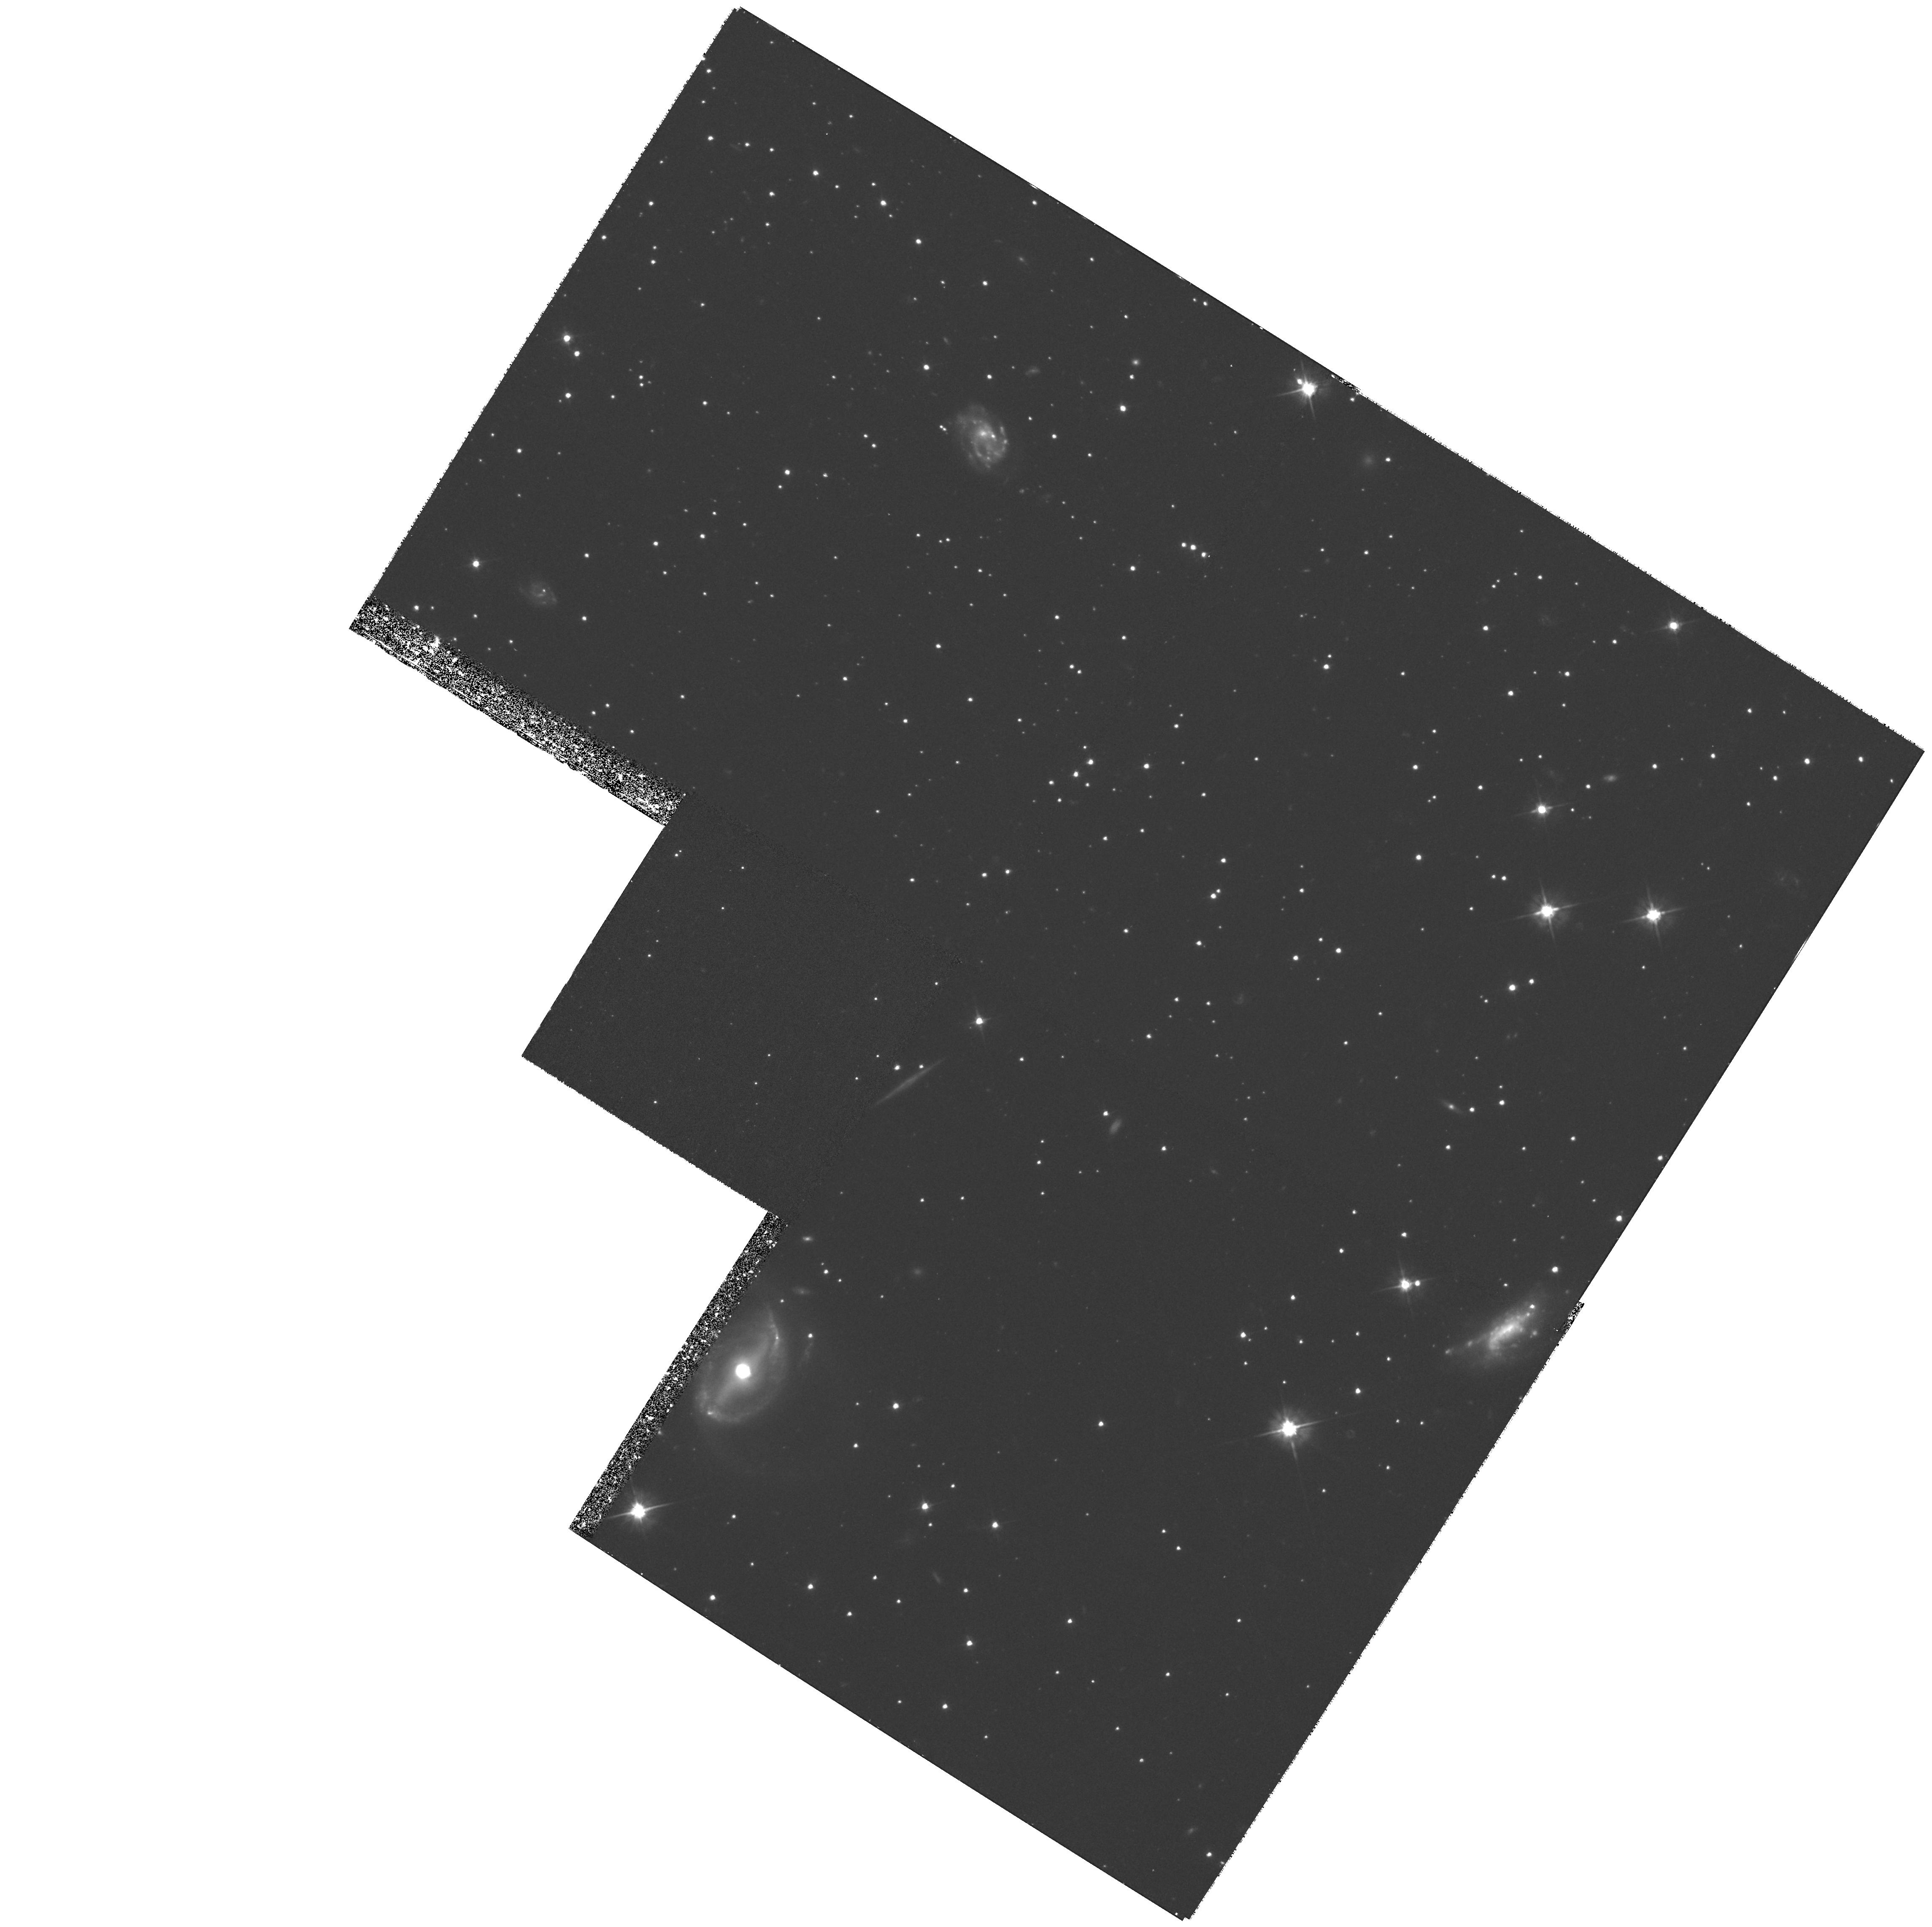
Target: PALOMAR5-OFFCENTER
Instrument: WFPC2/PC
Filter: F555W
Exposure: 1.4 h
Observation ID: hst_6788_02_wfpc2_pc_f555w_u4zl02

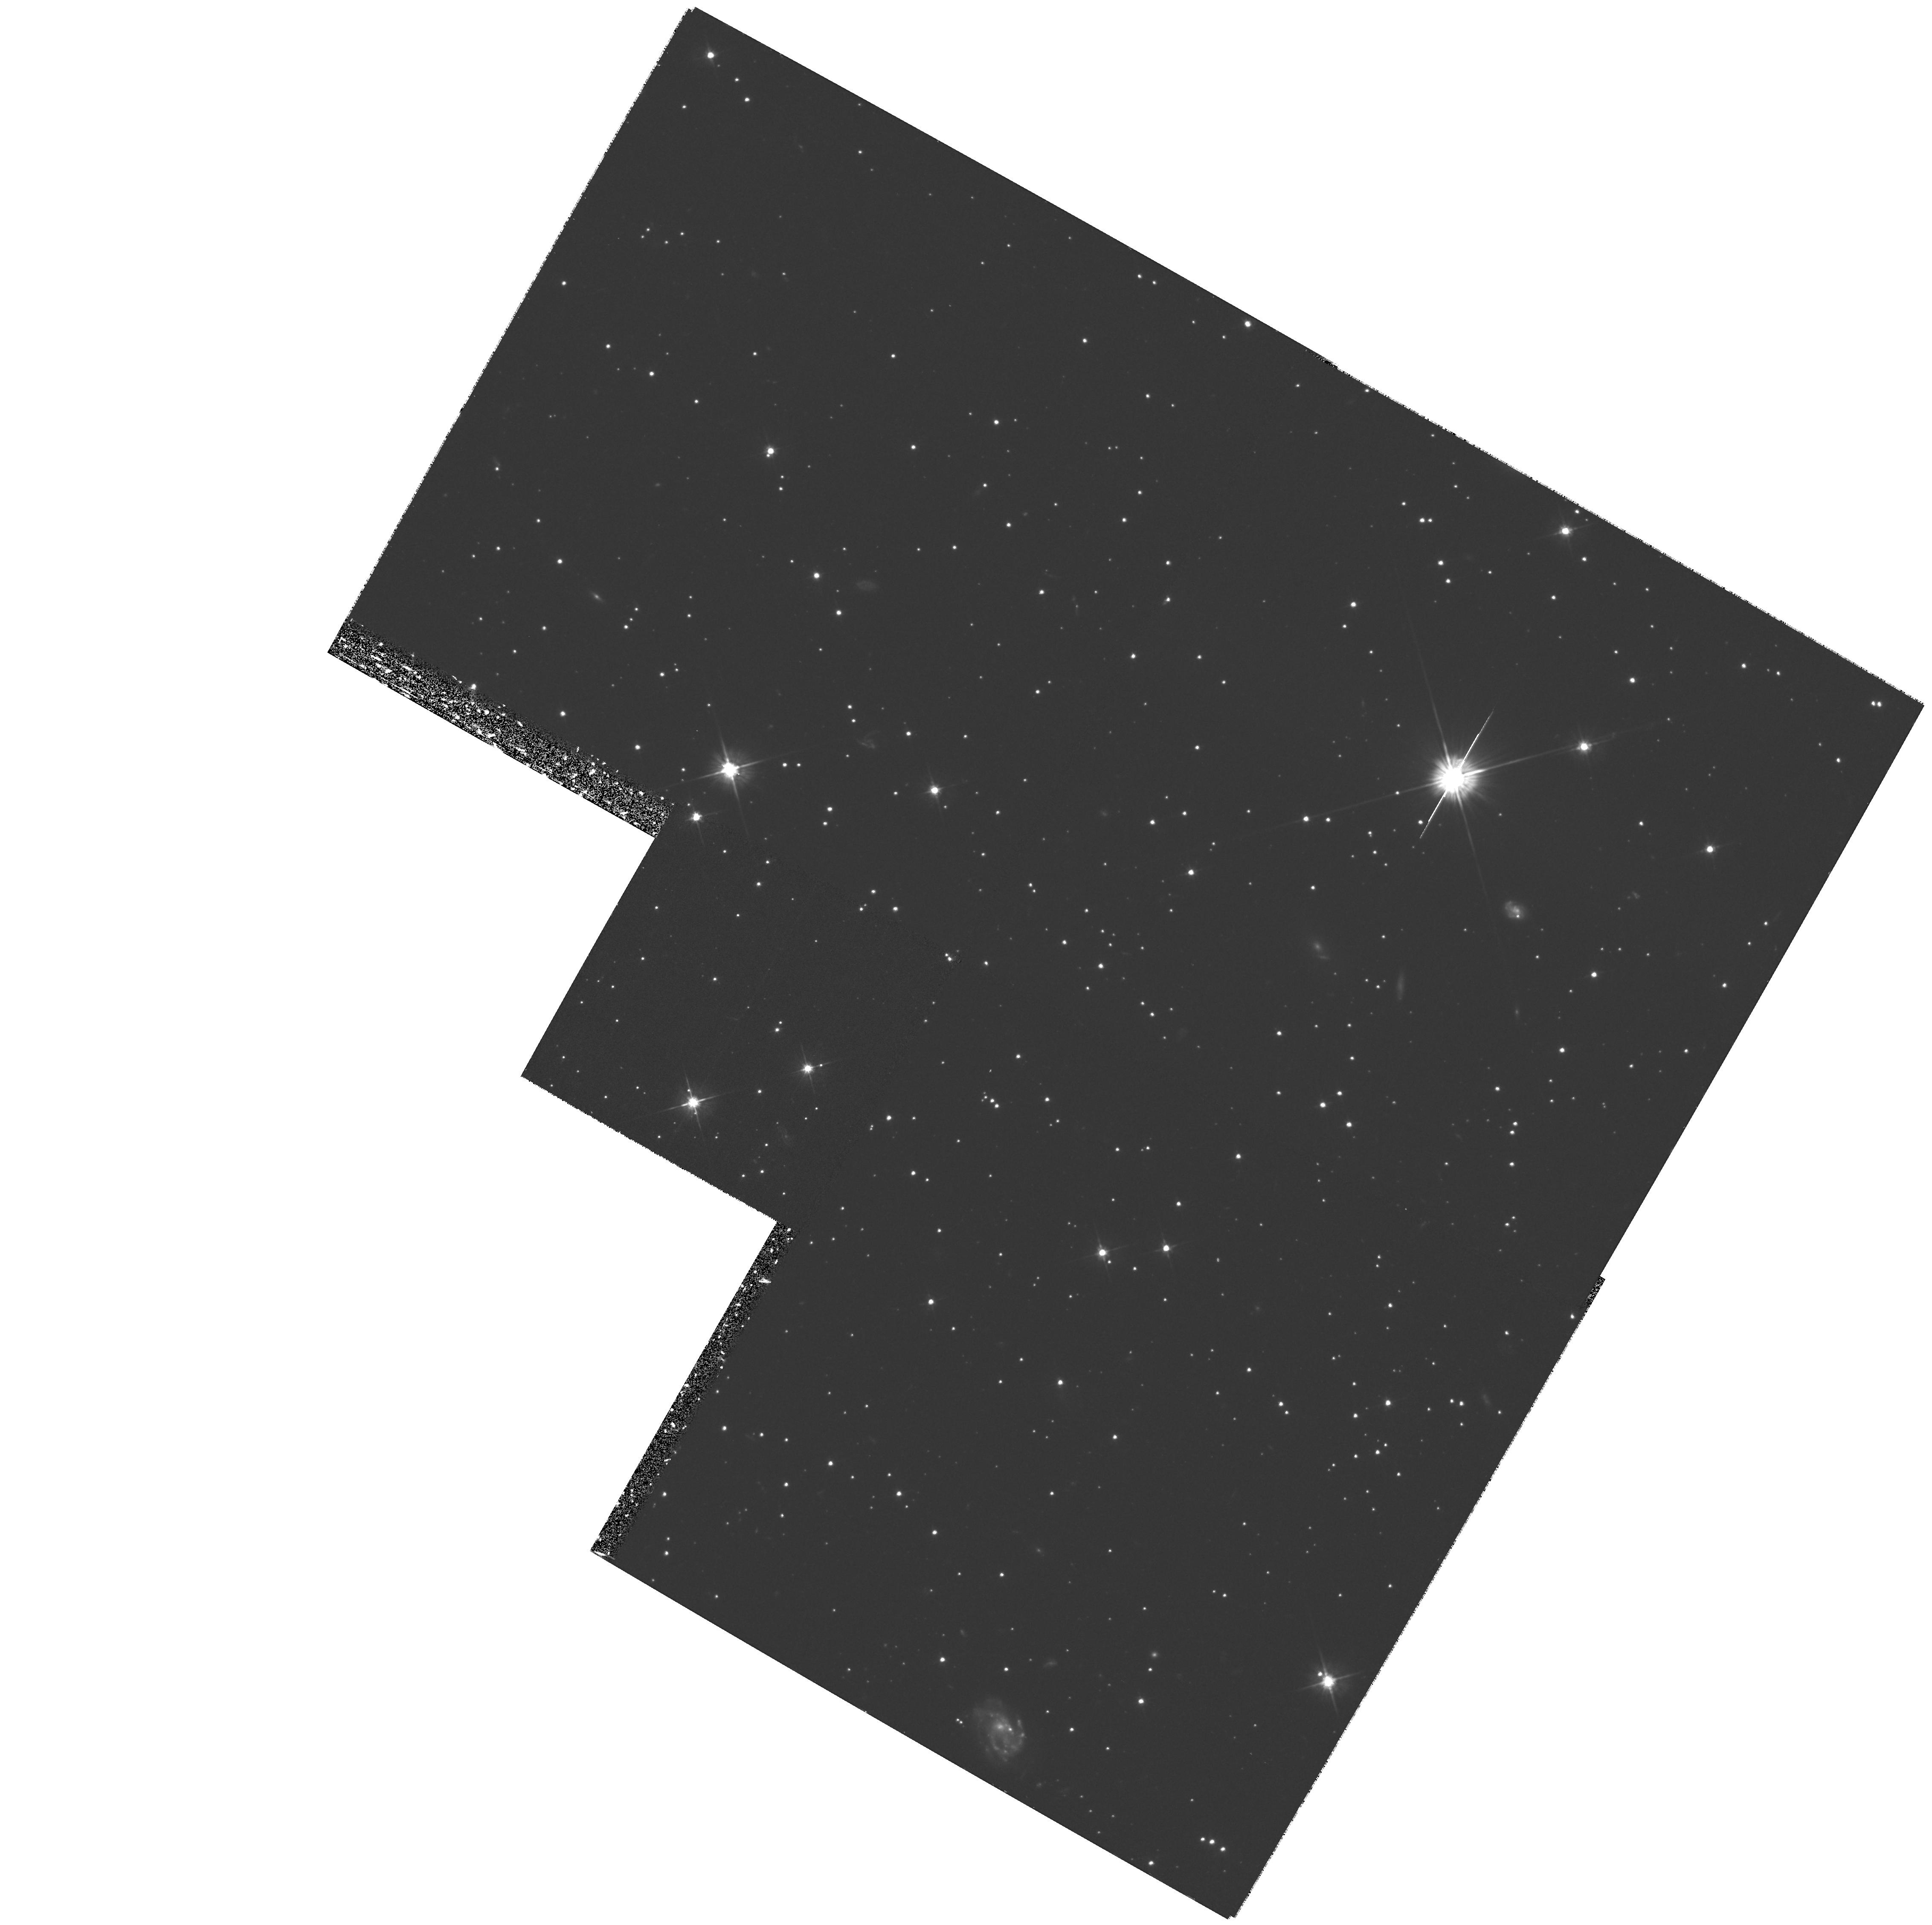
Target: PALOMAR5
Instrument: WFPC2/PC
Filter: F555W
Exposure: 1.4 h
Observation ID: hst_6788_01_wfpc2_pc_f555w_u4zl01

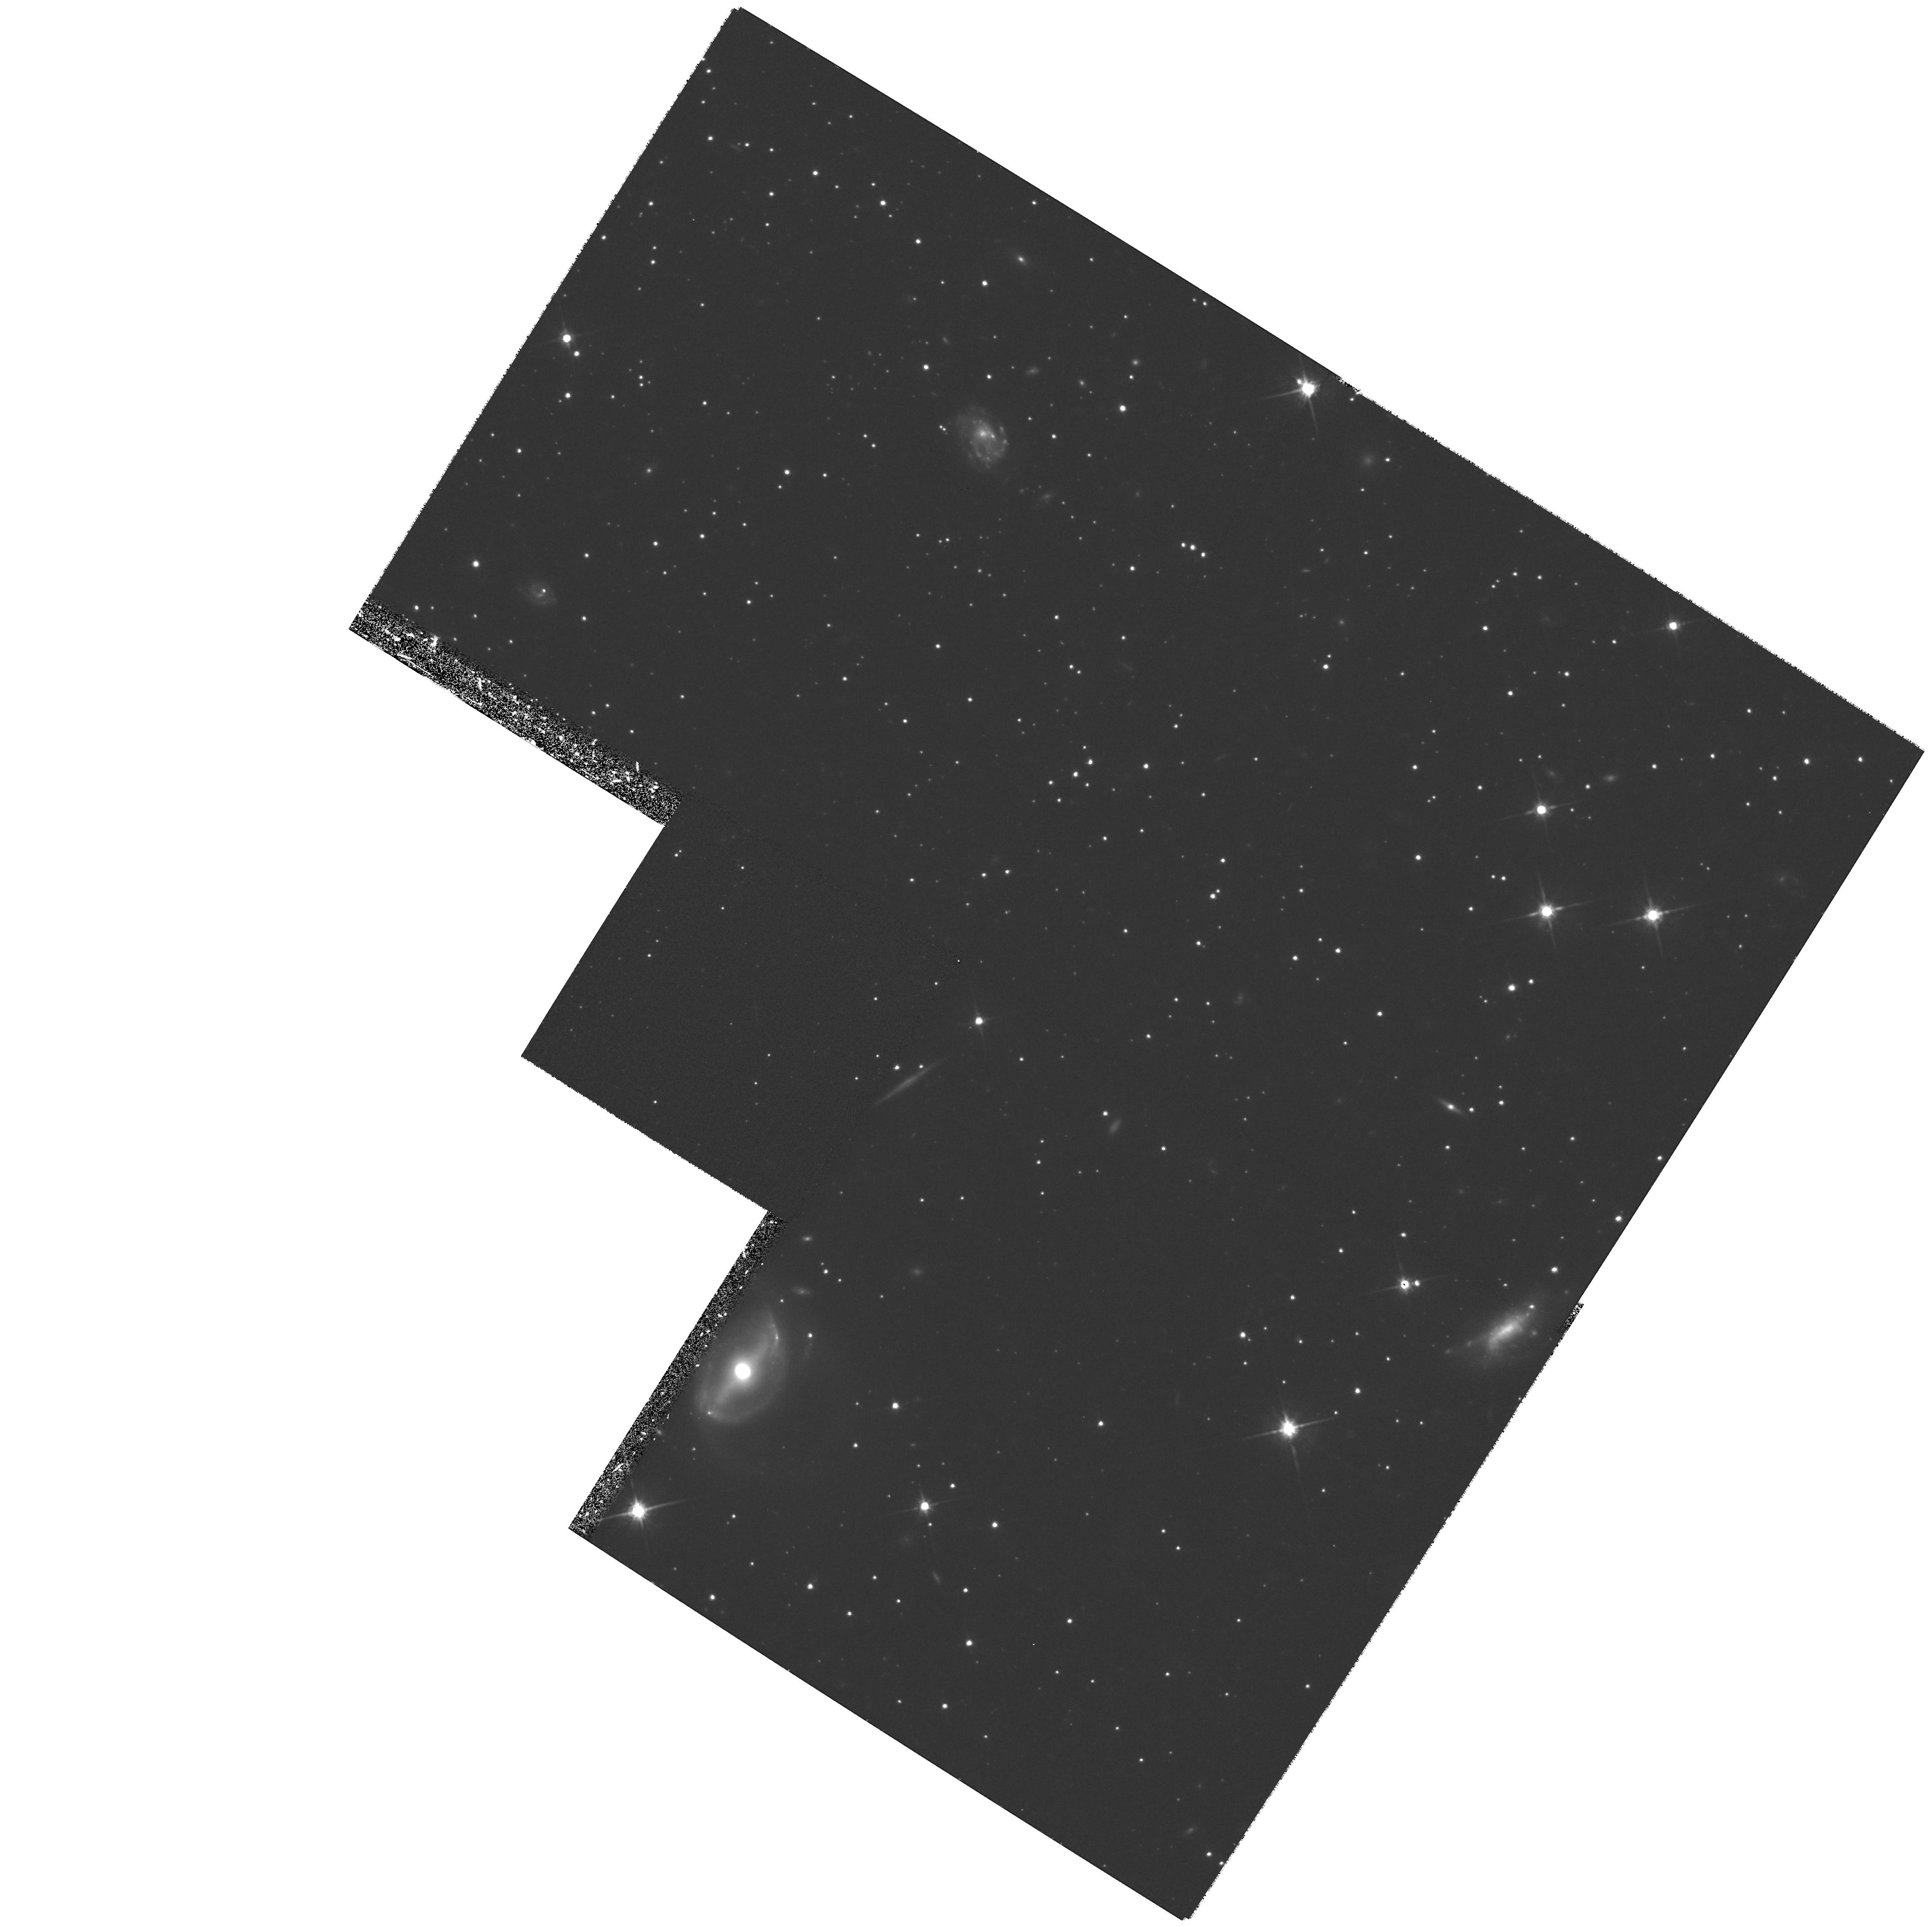
Target: PALOMAR5-OFFCENTER
Instrument: WFPC2/PC
Filter: F814W
Exposure: 1.4 h
Observation ID: hst_6788_02_wfpc2_pc_f814w_u4zl02

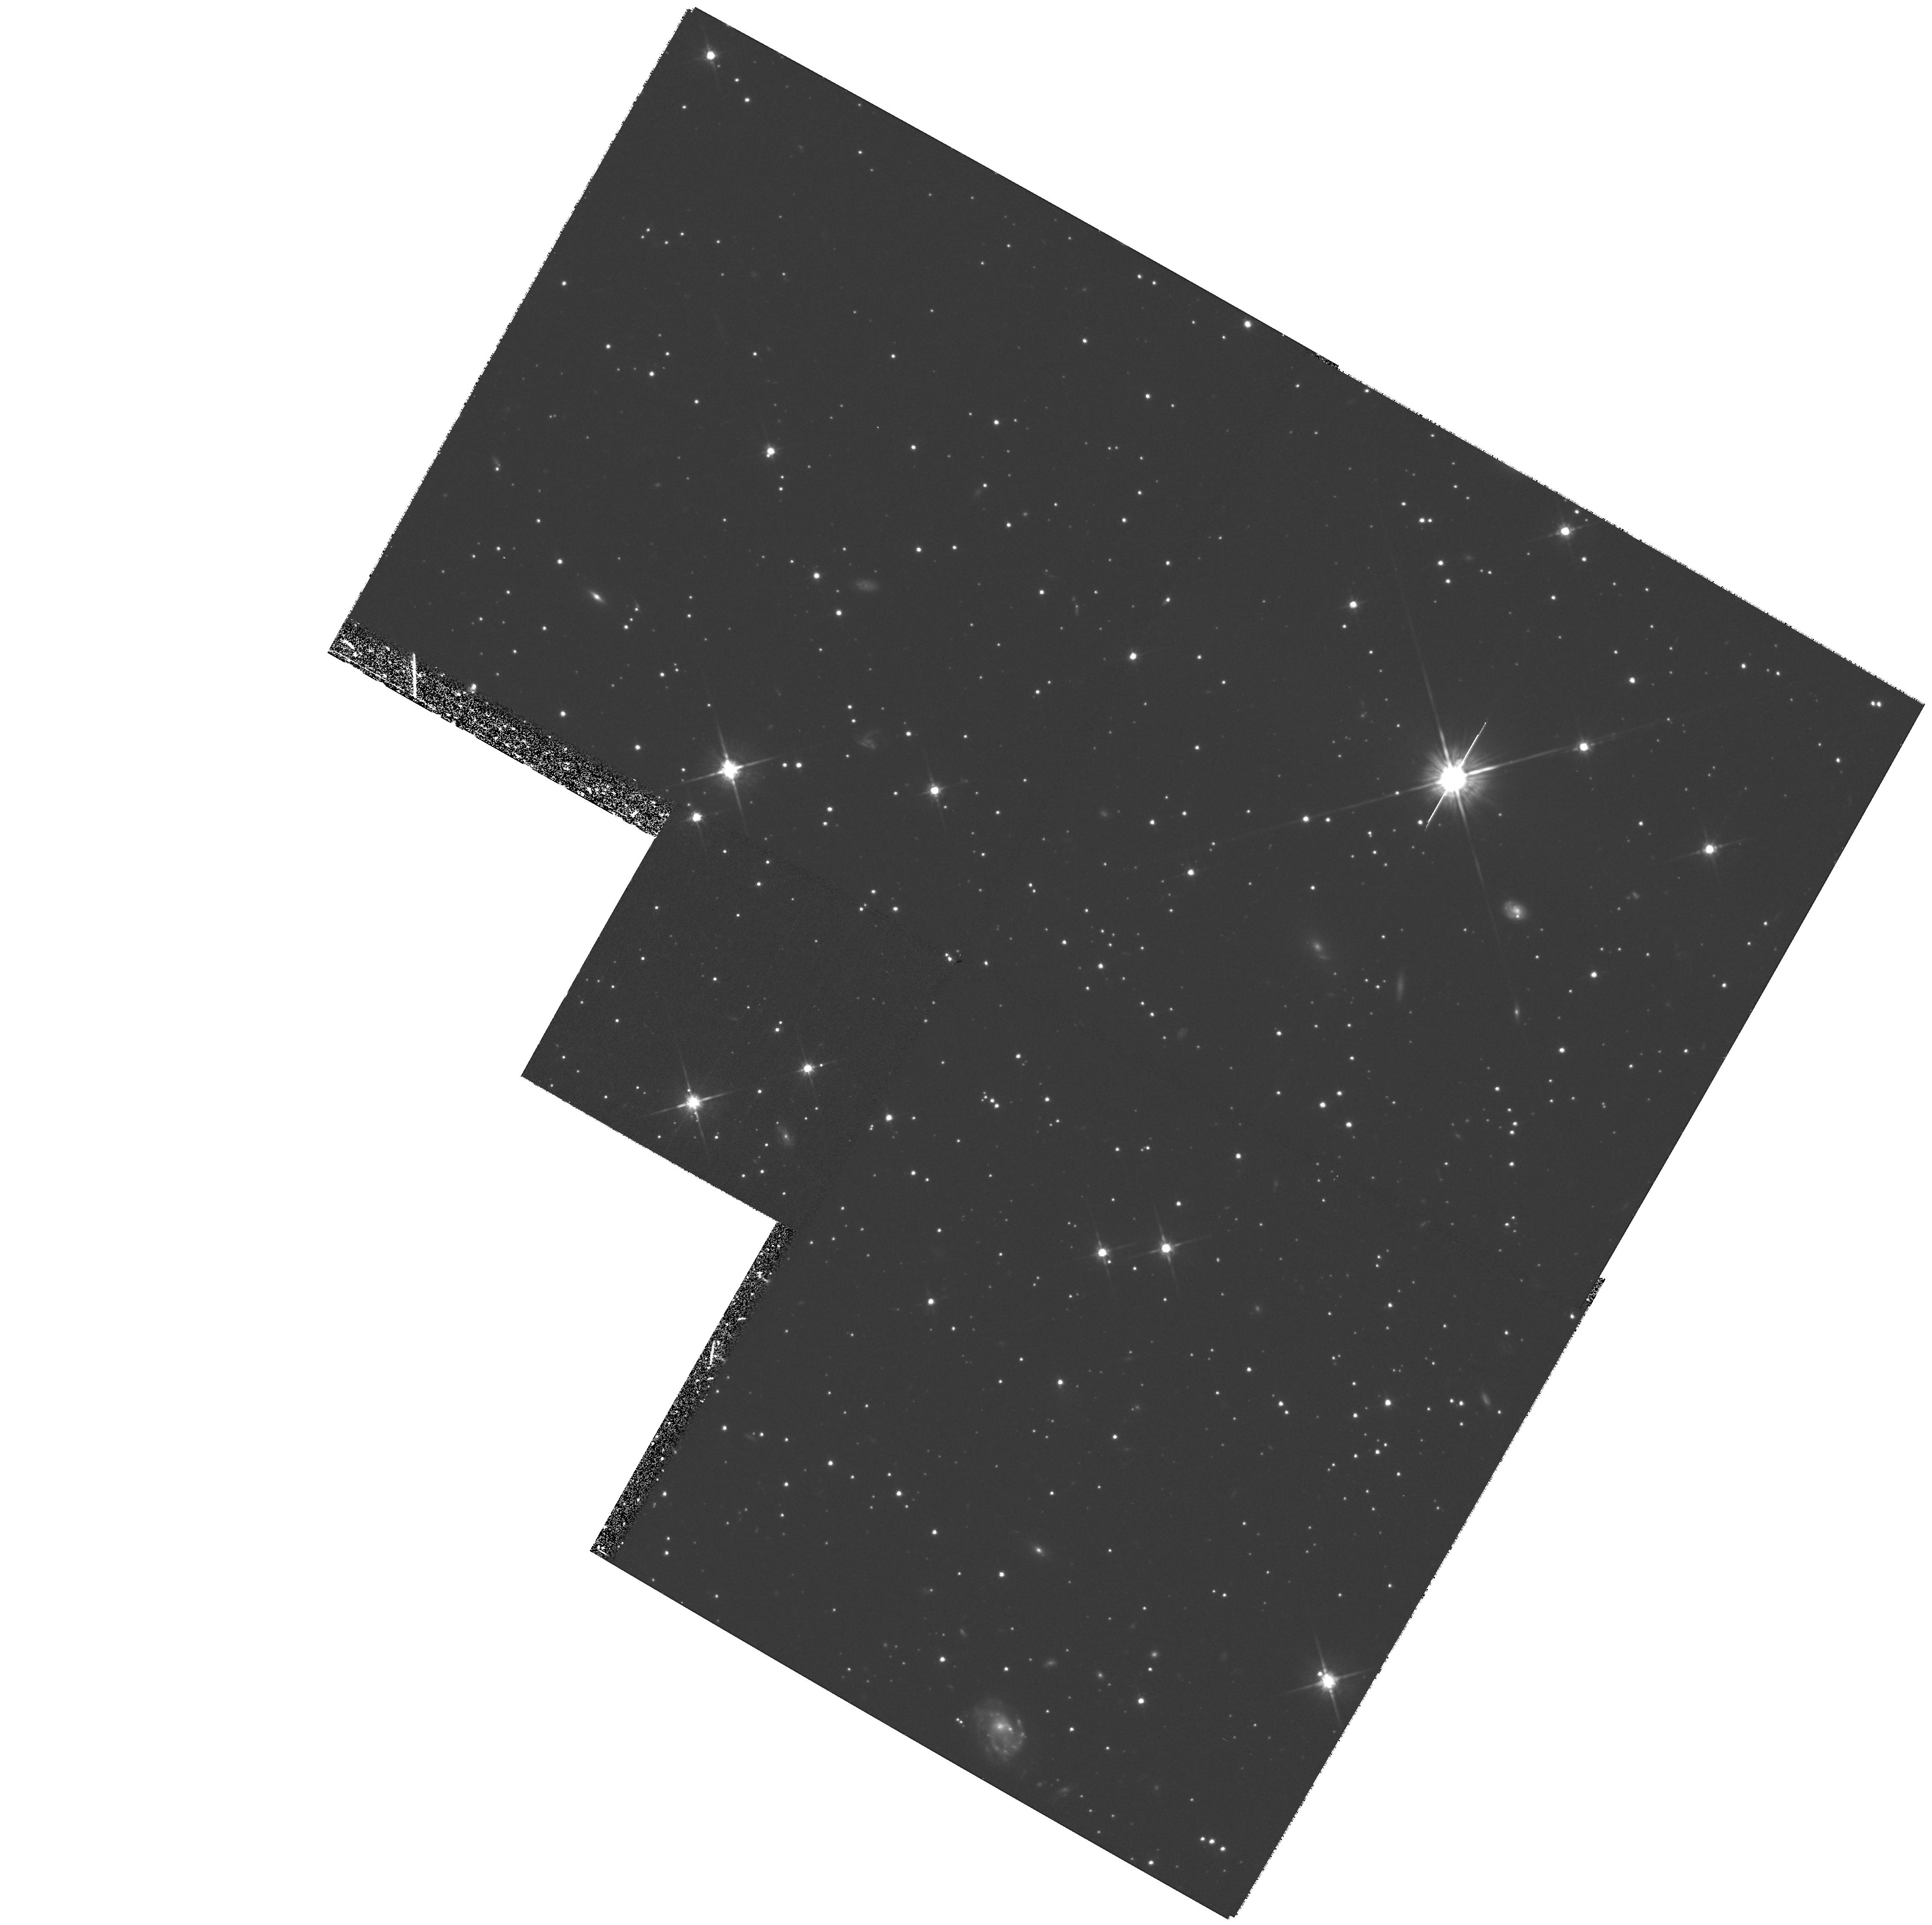
Target: PALOMAR5
Instrument: WFPC2/PC
Filter: F814W
Exposure: 1.4 h
Observation ID: hst_6788_01_wfpc2_pc_f814w_u4zl01

The Main Sequence Luminosity Function of Palomar 5 (PI: Smith, Graeme H.)

Palomar 5 appears to represent an extreme in the dynamical evolution of globular clusters. A low mass, large core radius, and a low central concentration suggest that Pal 5 has lost a large fraction of it's initial mass and has expanded as a consequence. If the dynamical evolution of Pal 5 has been dominated by the effects of star loss, then theoretical arguments suggest that the stellar mass function should be deficient in low-mass stars. From a dynamical study of NGC 5466 Pryor et al. concluded that the best fitting King-Michie models for that cluster are those which have a cutoff in the stellar mass function at about 0.4 solar masses. A similar or even more extreme truncation in the Pal 5 mass function is possible. We propose to directly test this conclusion by determining the stellar luminosity function of Pal 5 down to V = 27.0 from WFPC2 F555W and F814W frames. Two fields within Pal 5 will be observed, one located near the cluster center and the other just within the half-light radius. A magnitude of V = 27.0 in Pal 5 corresponds to a stellar mass of about 0.3 solar masses, which is fainter than the predicted truncation mass.